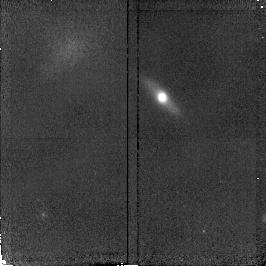
Target: GAL-221735+001459
Instrument: NICMOS/NIC2
Filter: F160W
Exposure: 20 min
Observation ID: n4kl37010

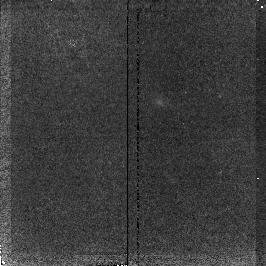
Target: GAL-131216+424323
Instrument: NICMOS/NIC2
Filter: F160W
Exposure: 20 min
Observation ID: n4kl45010

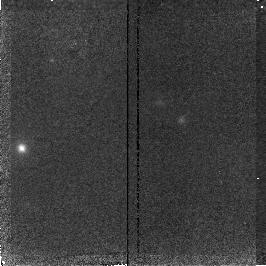
Target: GAL-131213+424324
Instrument: NICMOS/NIC2
Filter: F160W
Exposure: 20 min
Observation ID: n4kl43010

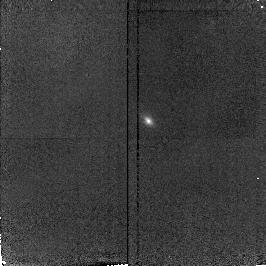
Target: GAL-141756+523152
Instrument: NICMOS/NIC2
Filter: F160W
Exposure: 20 min
Observation ID: n4kl21010

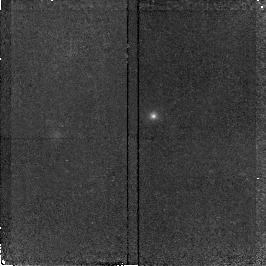
Target: GAL-131219+424501
Instrument: NICMOS/NIC2
Filter: F160W
Exposure: 20 min
Observation ID: n4kl50010

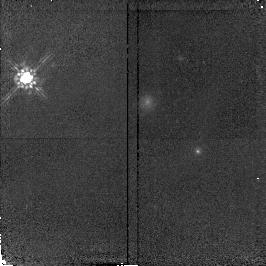
Target: GAL-141746+523007
Instrument: NICMOS/NIC2
Filter: F160W
Exposure: 20 min
Observation ID: n4kl19010

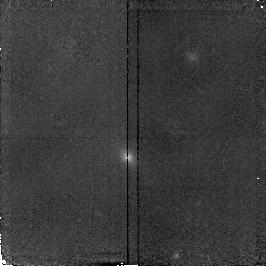
Target: GAL-131222+424423
Instrument: NICMOS/NIC2
Filter: F160W
Exposure: 20 min
Observation ID: n4kl39010

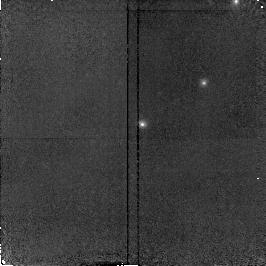
Target: GAL-141805+523059
Instrument: NICMOS/NIC2
Filter: F160W
Exposure: 20 min
Observation ID: n4kl34010

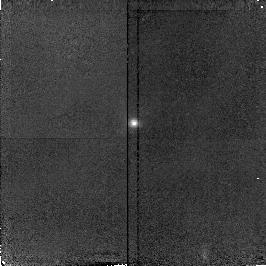
Target: GAL-141729+522738
Instrument: NICMOS/NIC2
Filter: F160W
Exposure: 20 min
Observation ID: n4kl16010

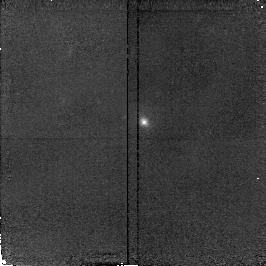
Target: GAL-141748+523117
Instrument: NICMOS/NIC2
Filter: F160W
Exposure: 20 min
Observation ID: n4kl11010

HST NICMOS SNAPSHOT observations of field galaxies at z < 1 (PI: Im, Myungshin)

We propose NICMOS snapshot observations of statistically uniform sample of 50 field galaxies (I_ST <=sssim 21) for which both HST morphological information and spectroscopic redshifts are available. The proposed NICMOS observation will provide their morphology in rest frame NIR wavelengths (8000 - 16000 A), where the effect of dust extinction is less severe, and their near infrared (NIR) colors. The morphologies and NIR colors will be used to study: (i) color gradients inside elliptical galaxies to test models of their formation; (ii) the effect of the dust extinction on the properties of field galaxies at 0 < z < 1, which will help to resolve the large difference encountered between the estimates of the global star formation rate (SFR) from the optical surveys and from the ISO; (iii) the evolution of colors of bulges and B/T ratio of spiral galaxies as a function of redshifts, and (iv) old stellar population in each type of galaxies. The near infrared data for elliptical galaxies will also provide a sample of ellipticals which do not act as gravitational lenses to be compared directly with the V,I,H data of lensing ellipticals to study the role of dust in gravitational lenses and its effect on the estimate of the cosmological constant Lambda. The median redshift of our sample of galaxies is z ~ 0.5 and this corresponds to about one half of the current age of the universe.